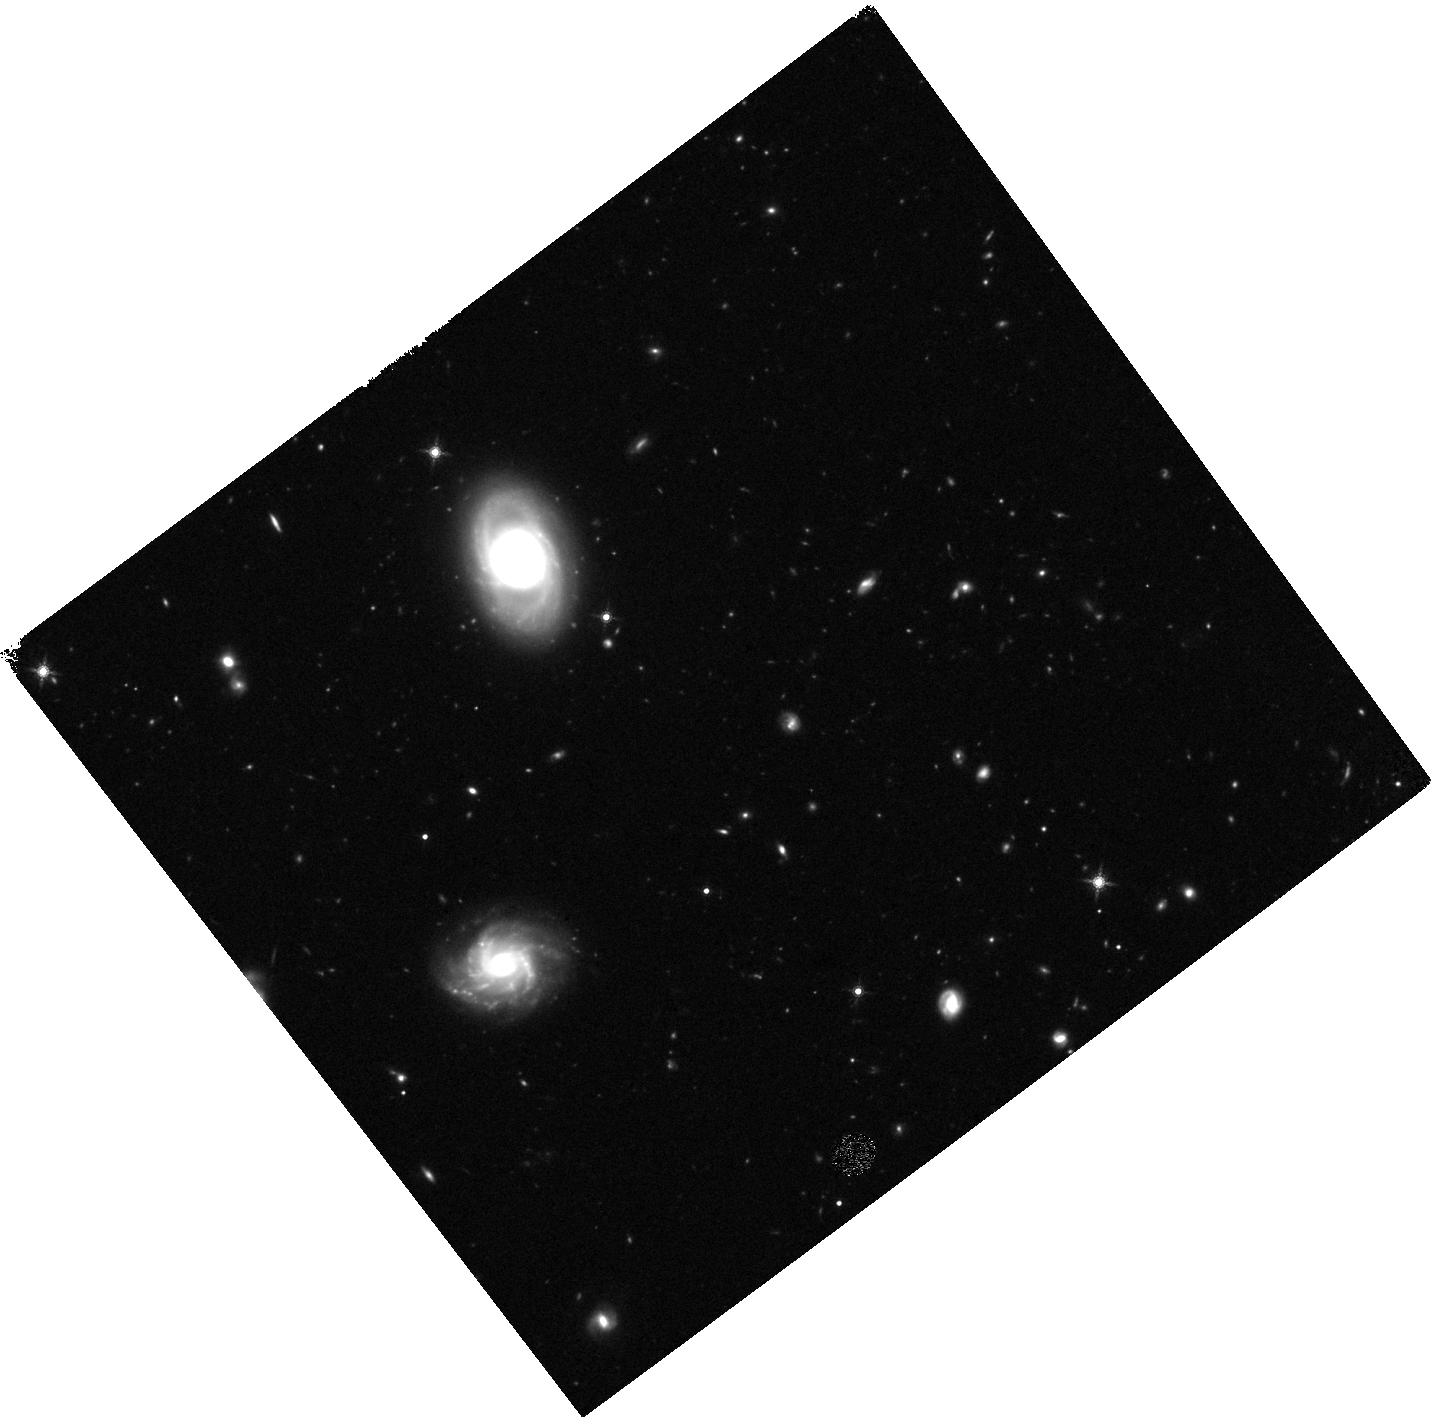
Target: 25.352. Instrument: WFC3/IR. Filter: F160W. Exposure: 37 min. Observation ID: hst_11663_17_wfc3_ir_f160w_ib2u17

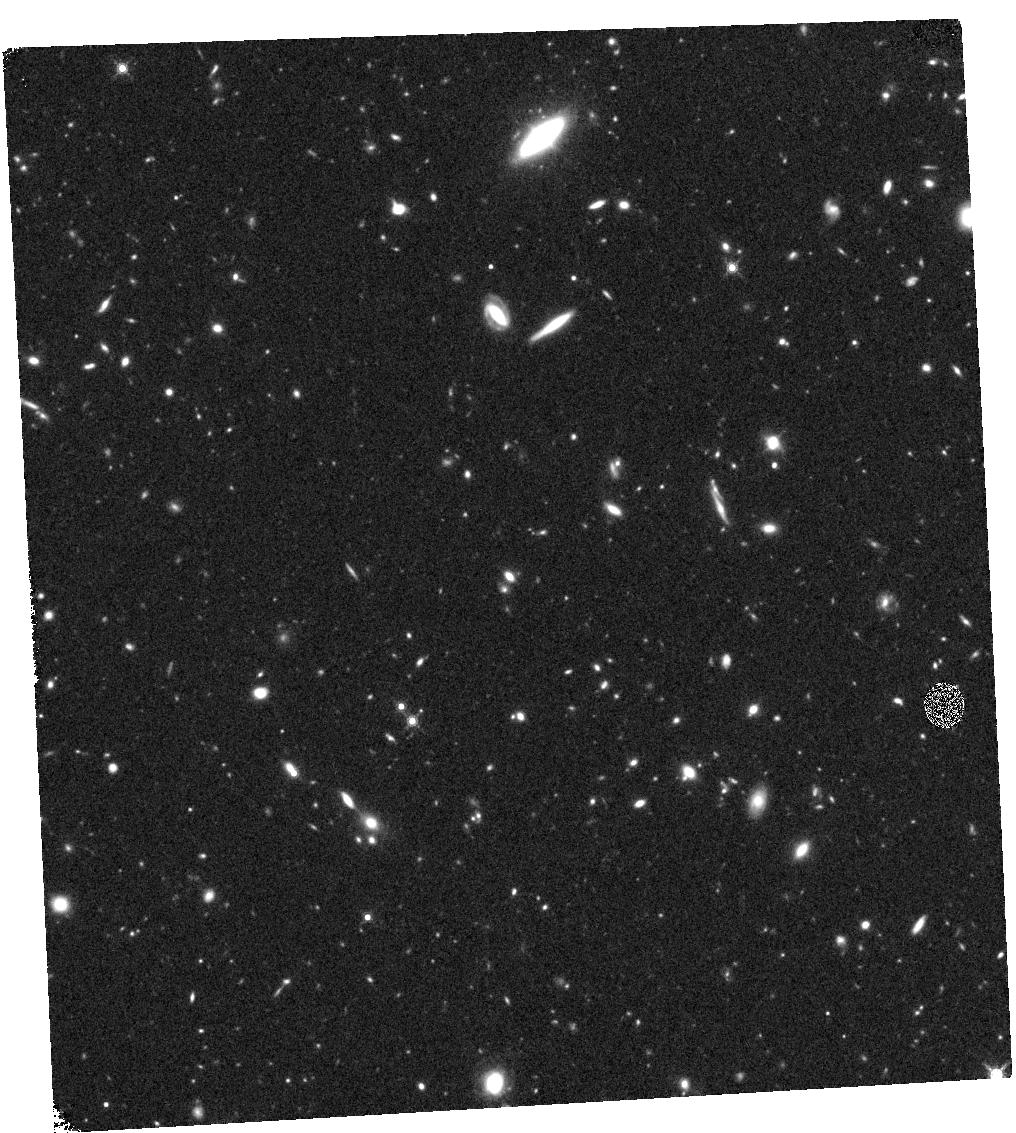
Target: 25.659. Instrument: WFC3/IR. Filter: F160W. Exposure: 37 min. Observation ID: hst_11663_14_wfc3_ir_f160w_ib2u14

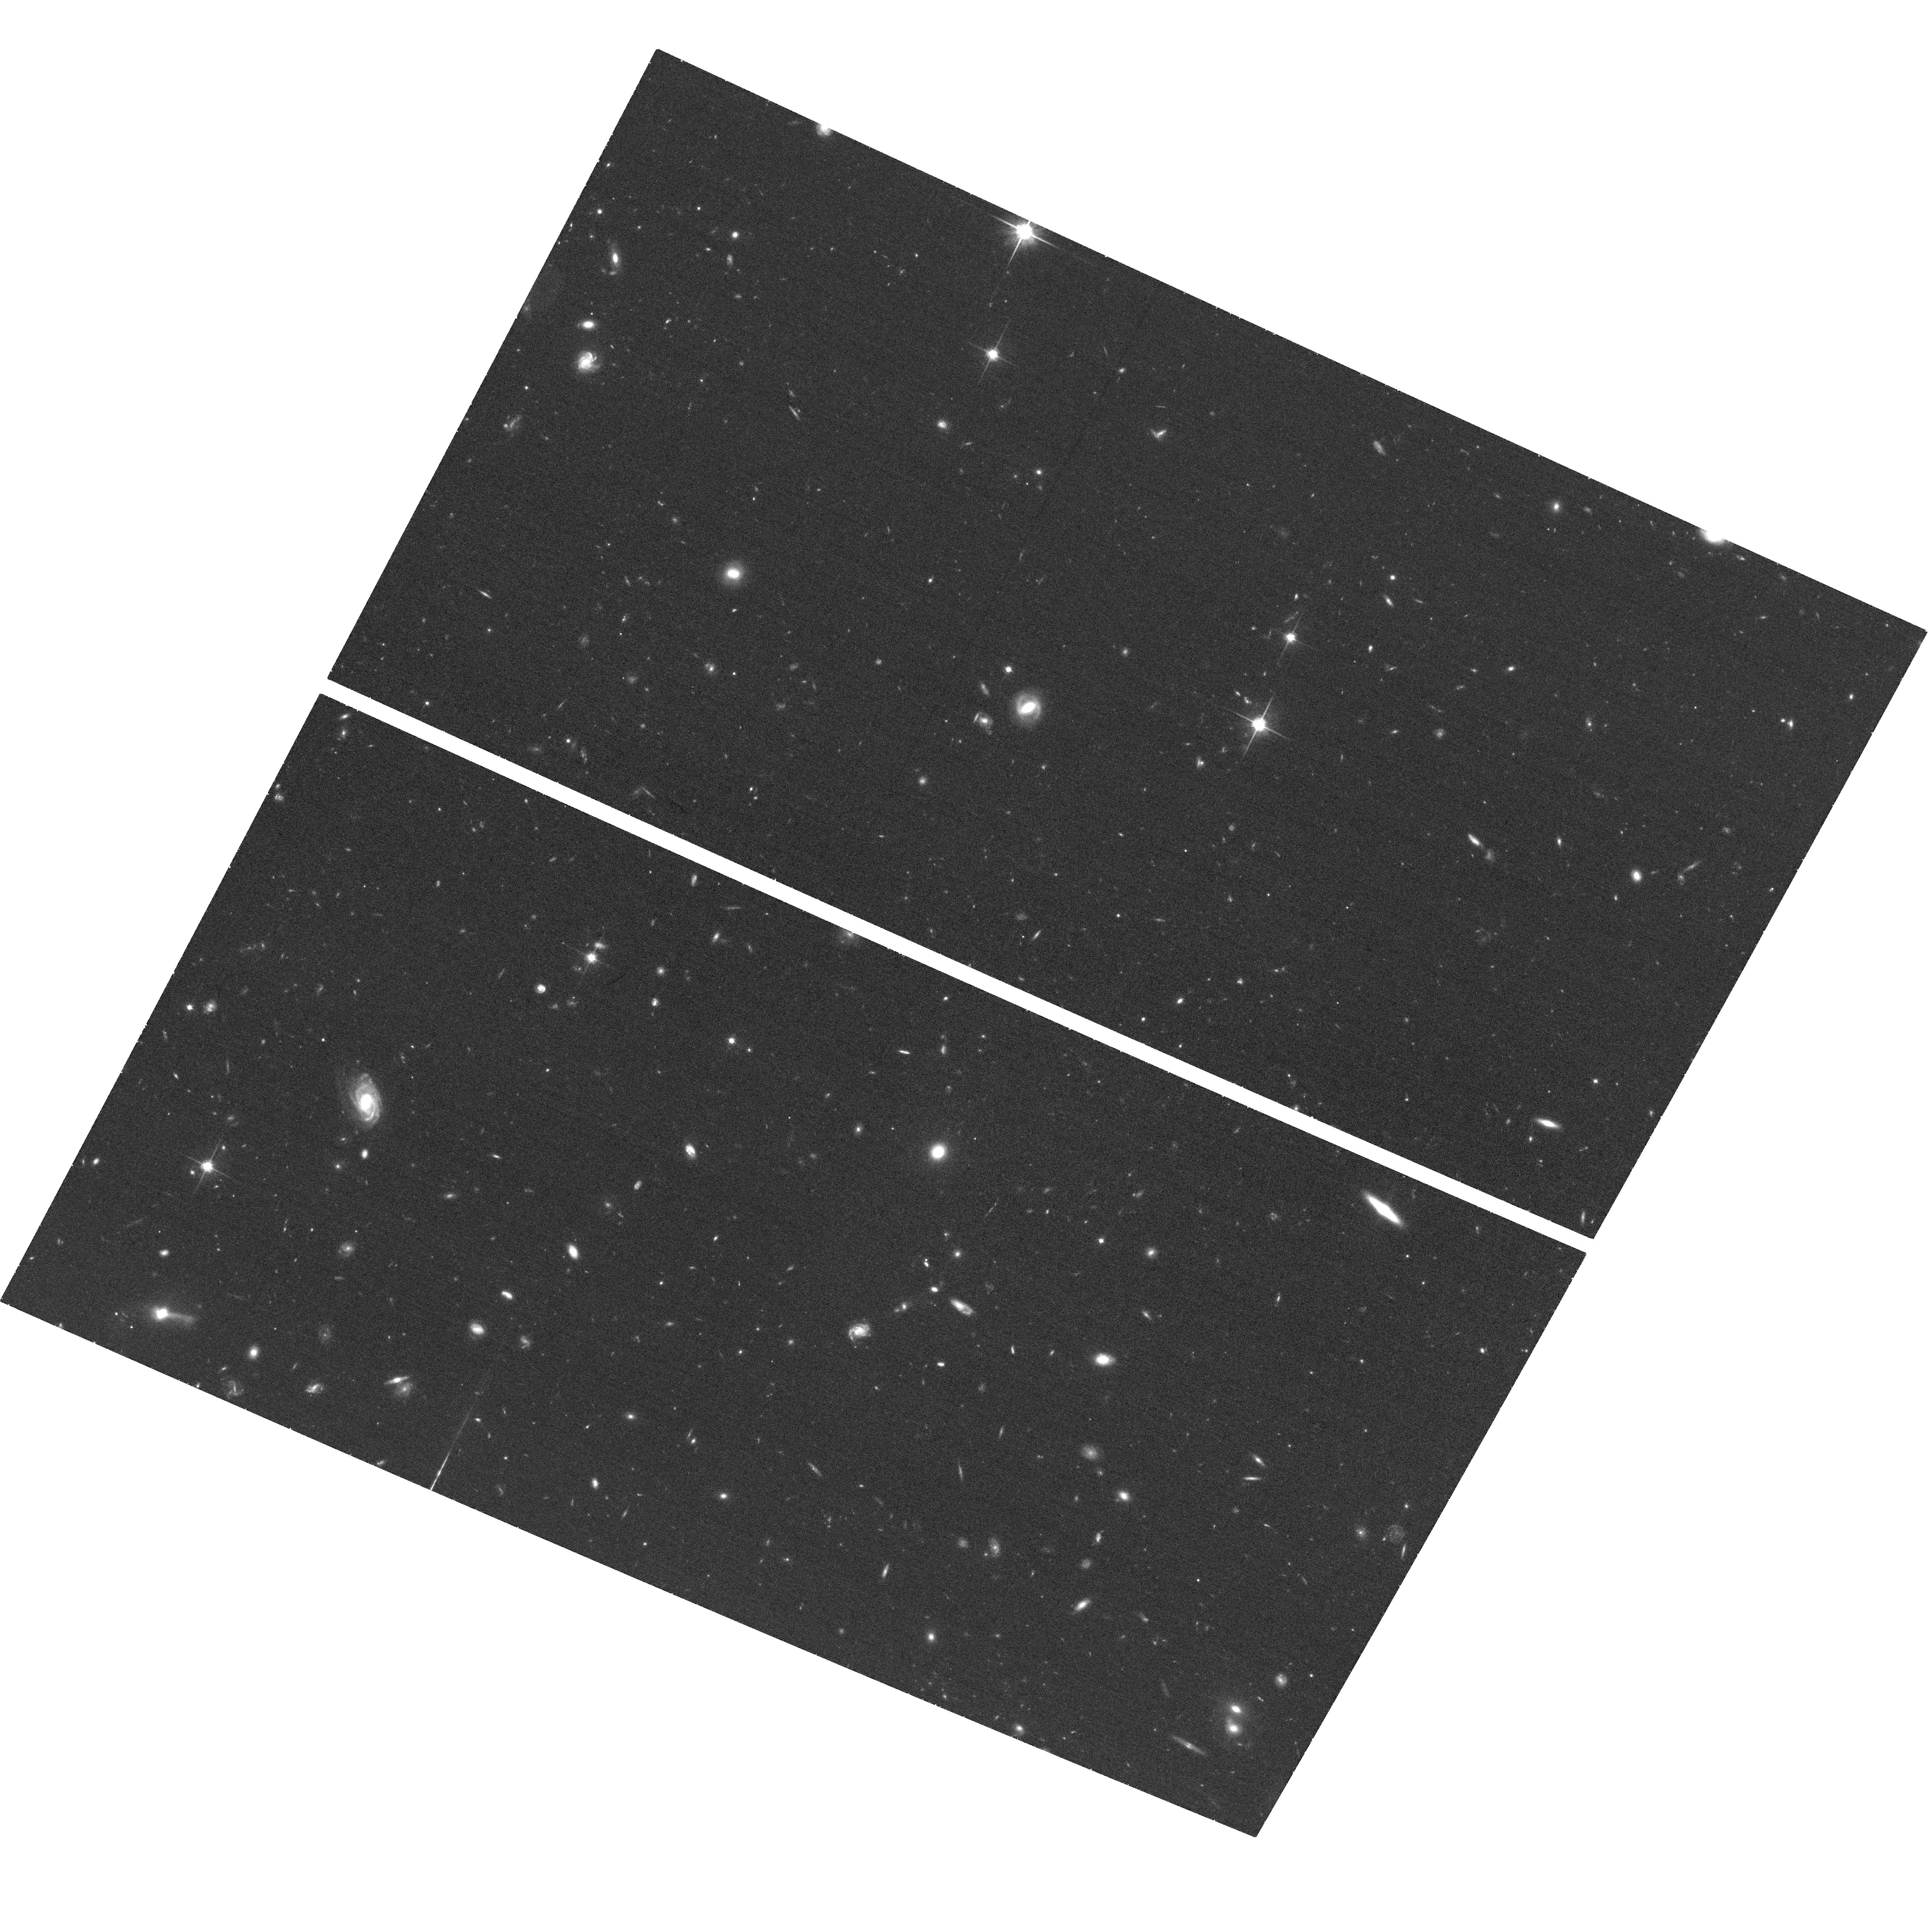
Target: 25.128. Instrument: ACS/WFC. Filter: F814W. Exposure: 38 min. Observation ID: hst_11663_20_acs_wfc_f814w_jb2u20

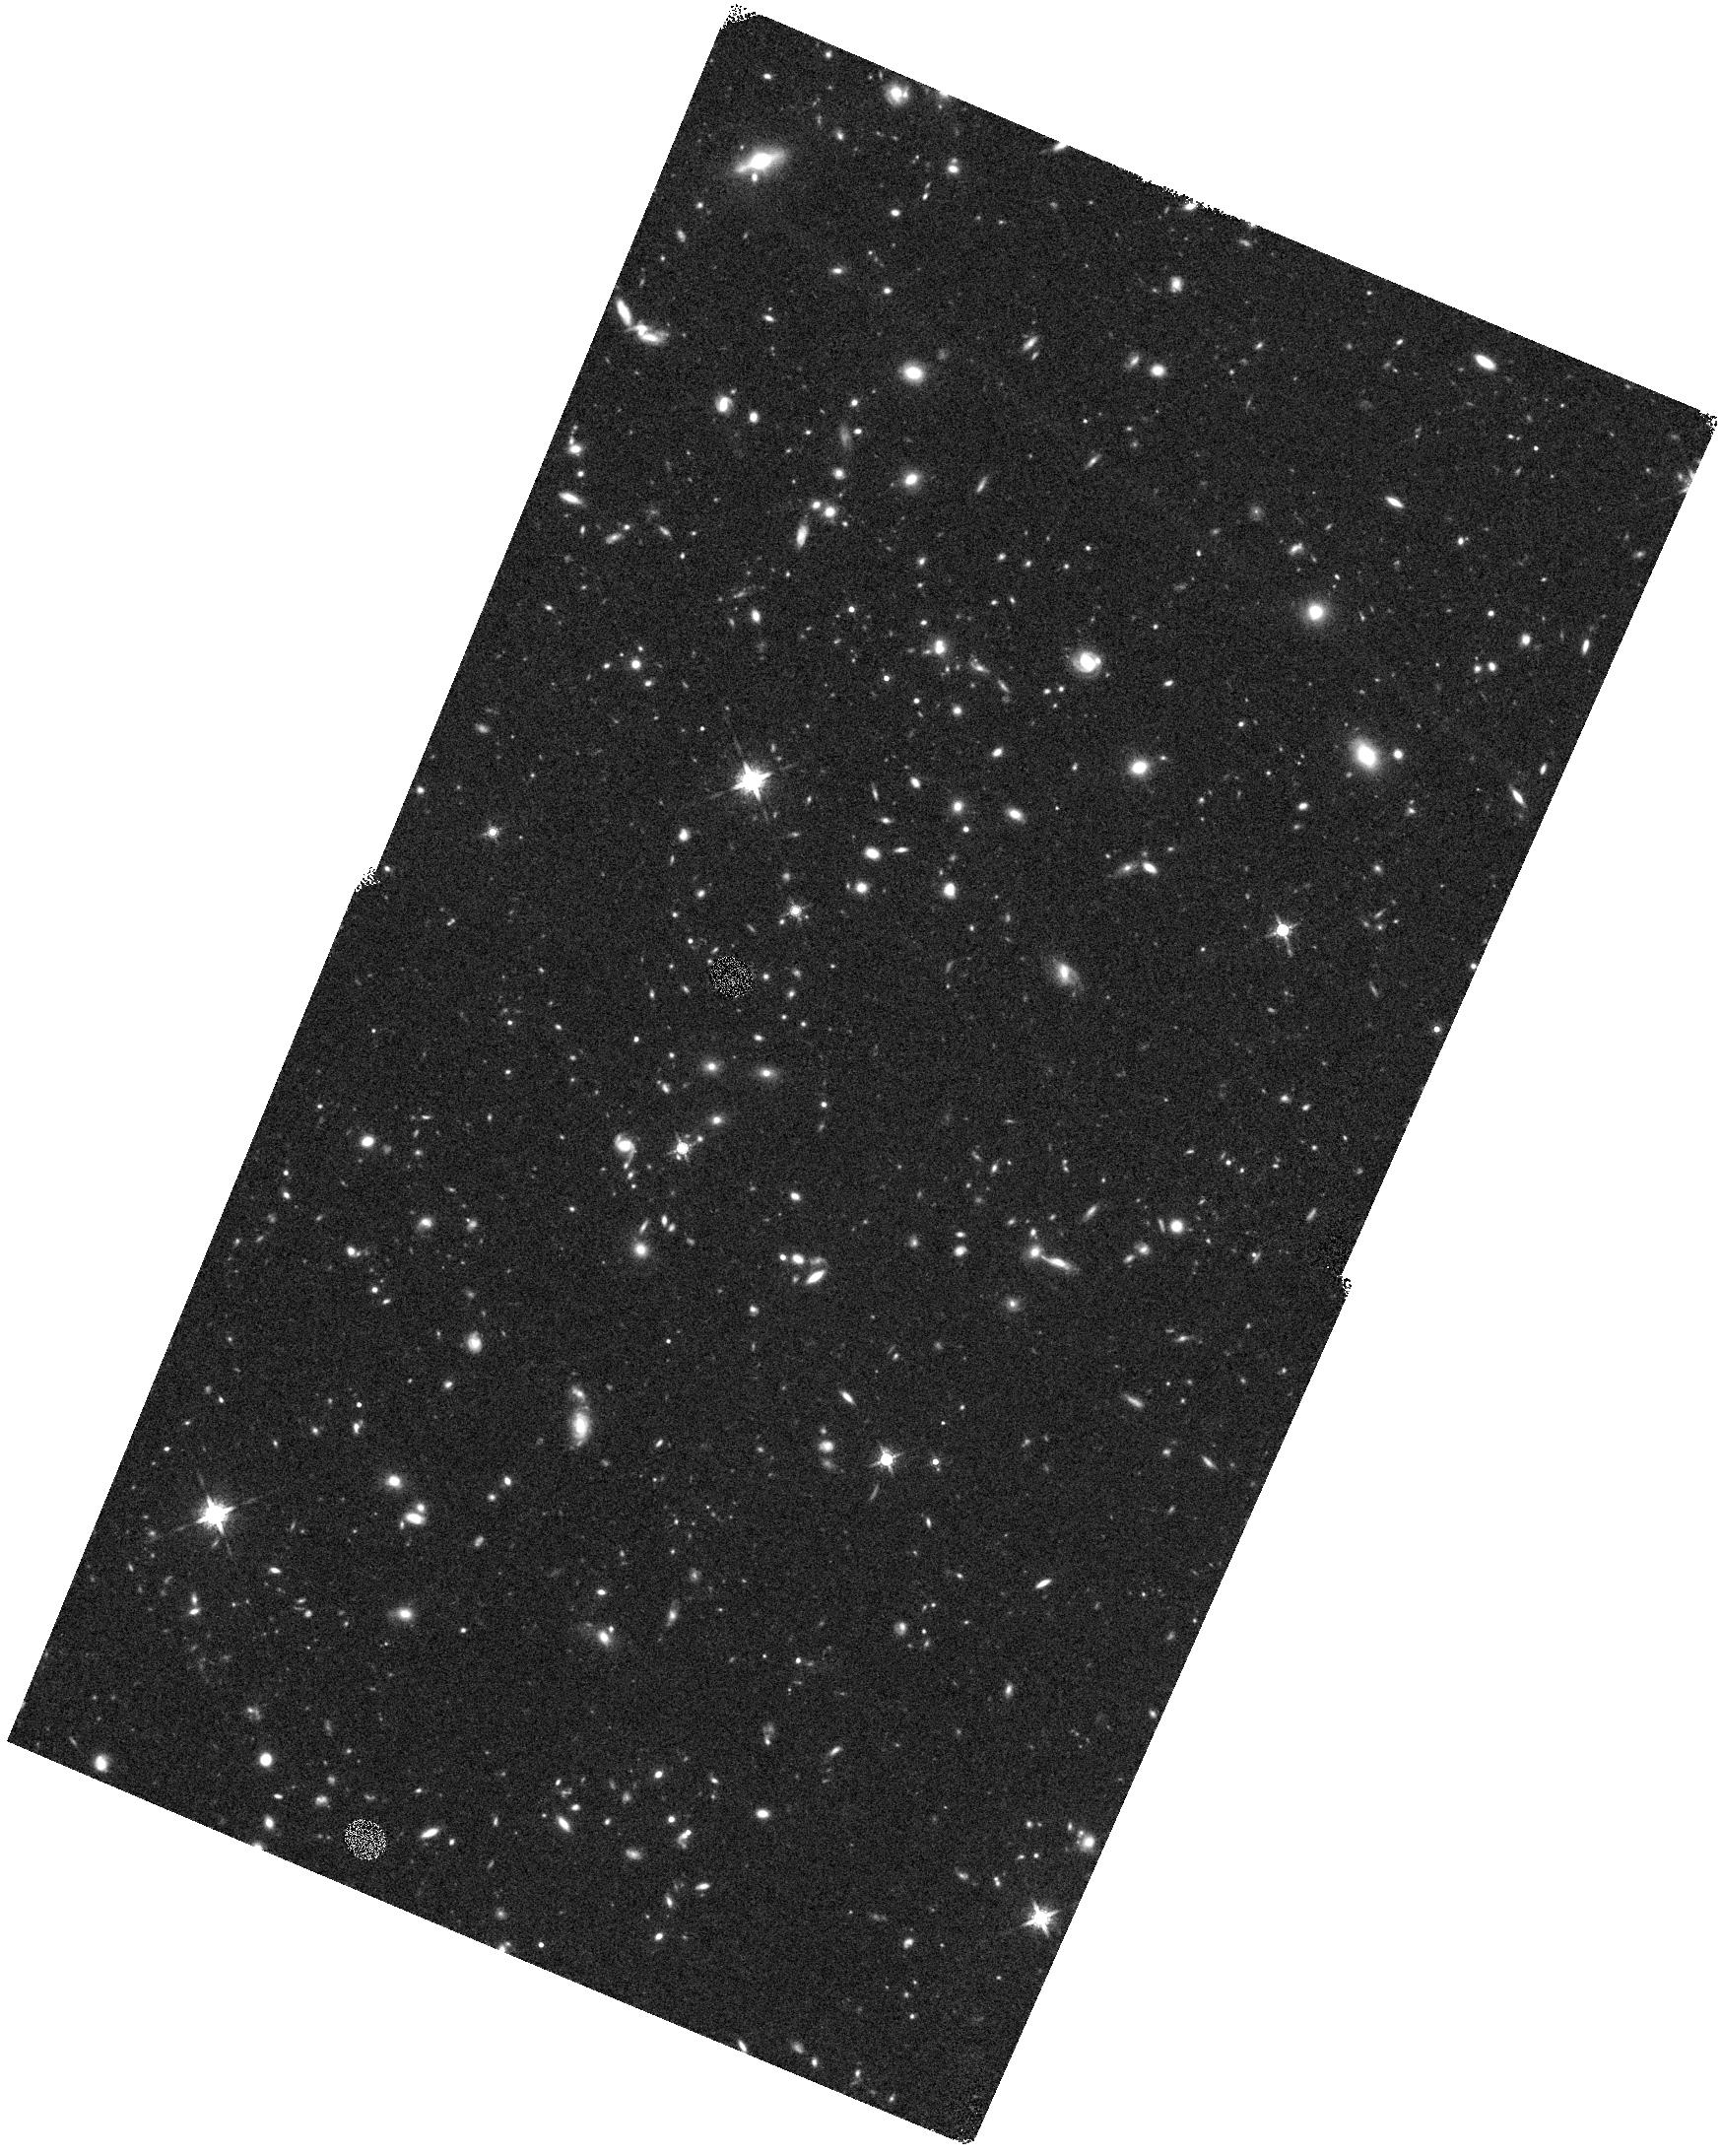
Target: 25.260. Instrument: WFC3/IR. Filter: F160W. Exposure: 44 min. Observation ID: hst_11663_13_wfc3_ir_f160w_ib2u13

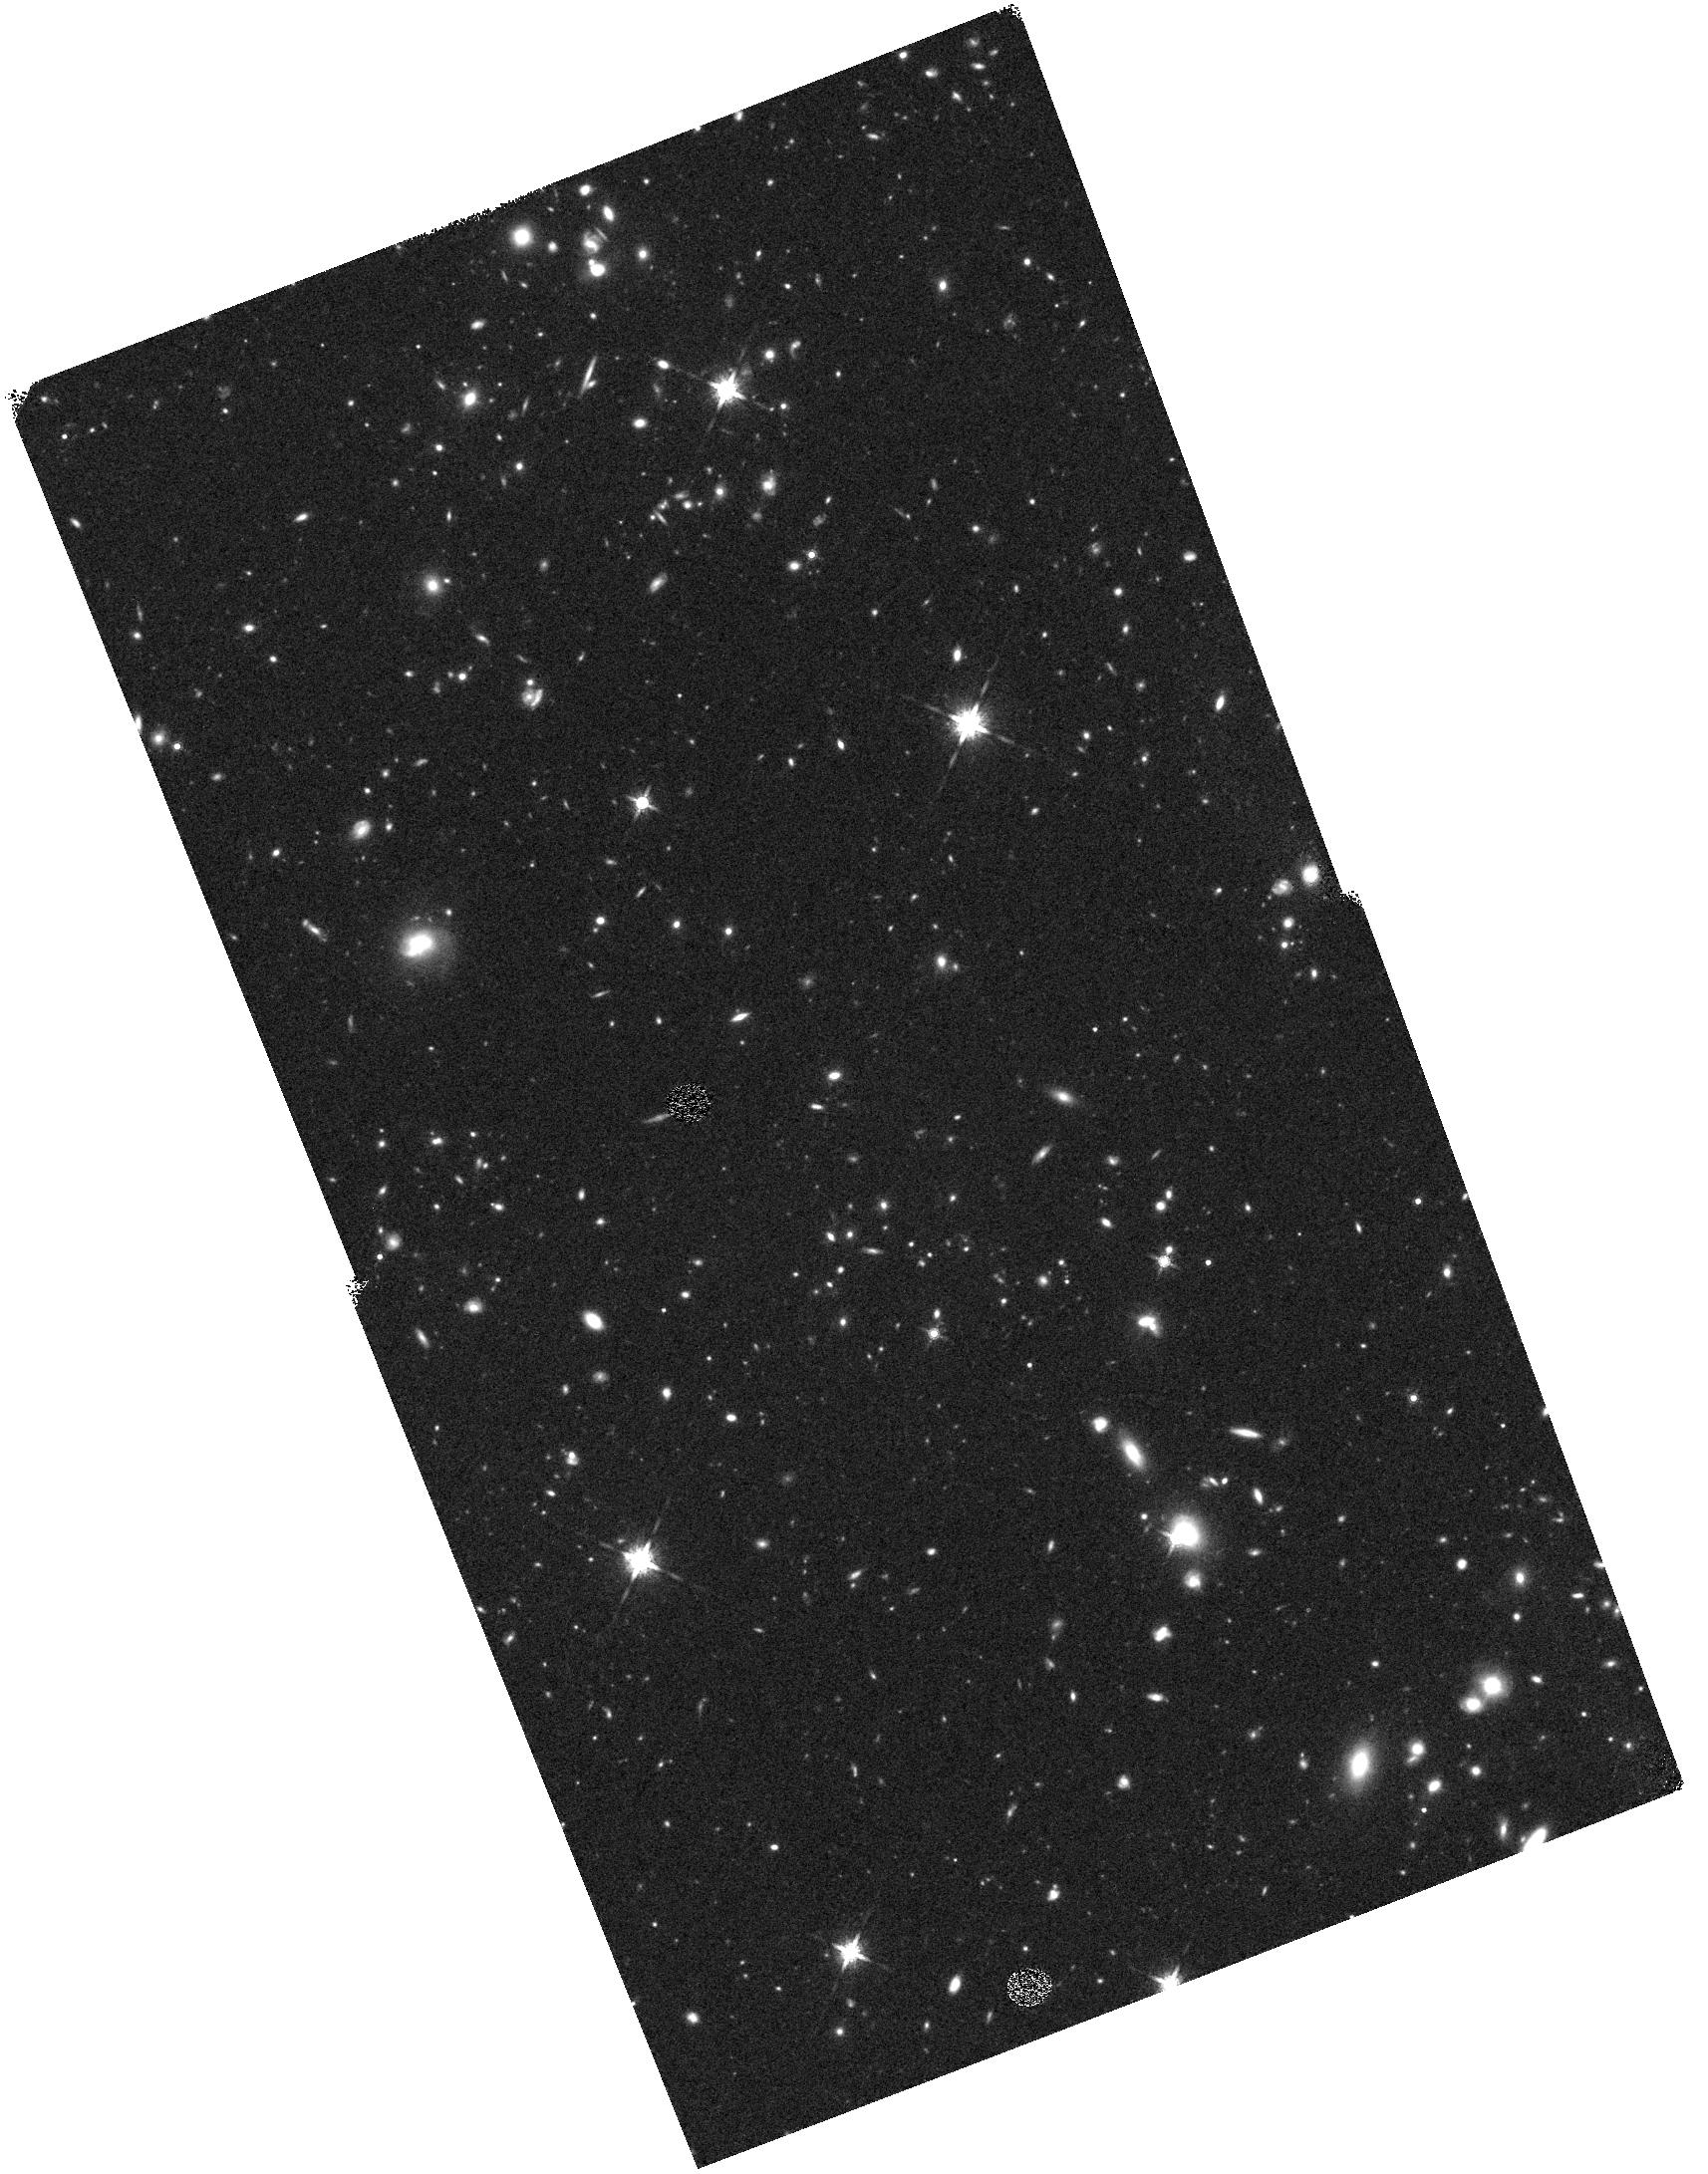
Target: 25.643. Instrument: WFC3/IR. Filter: F160W. Exposure: 44 min. Observation ID: hst_11663_10_wfc3_ir_f160w_ib2u10

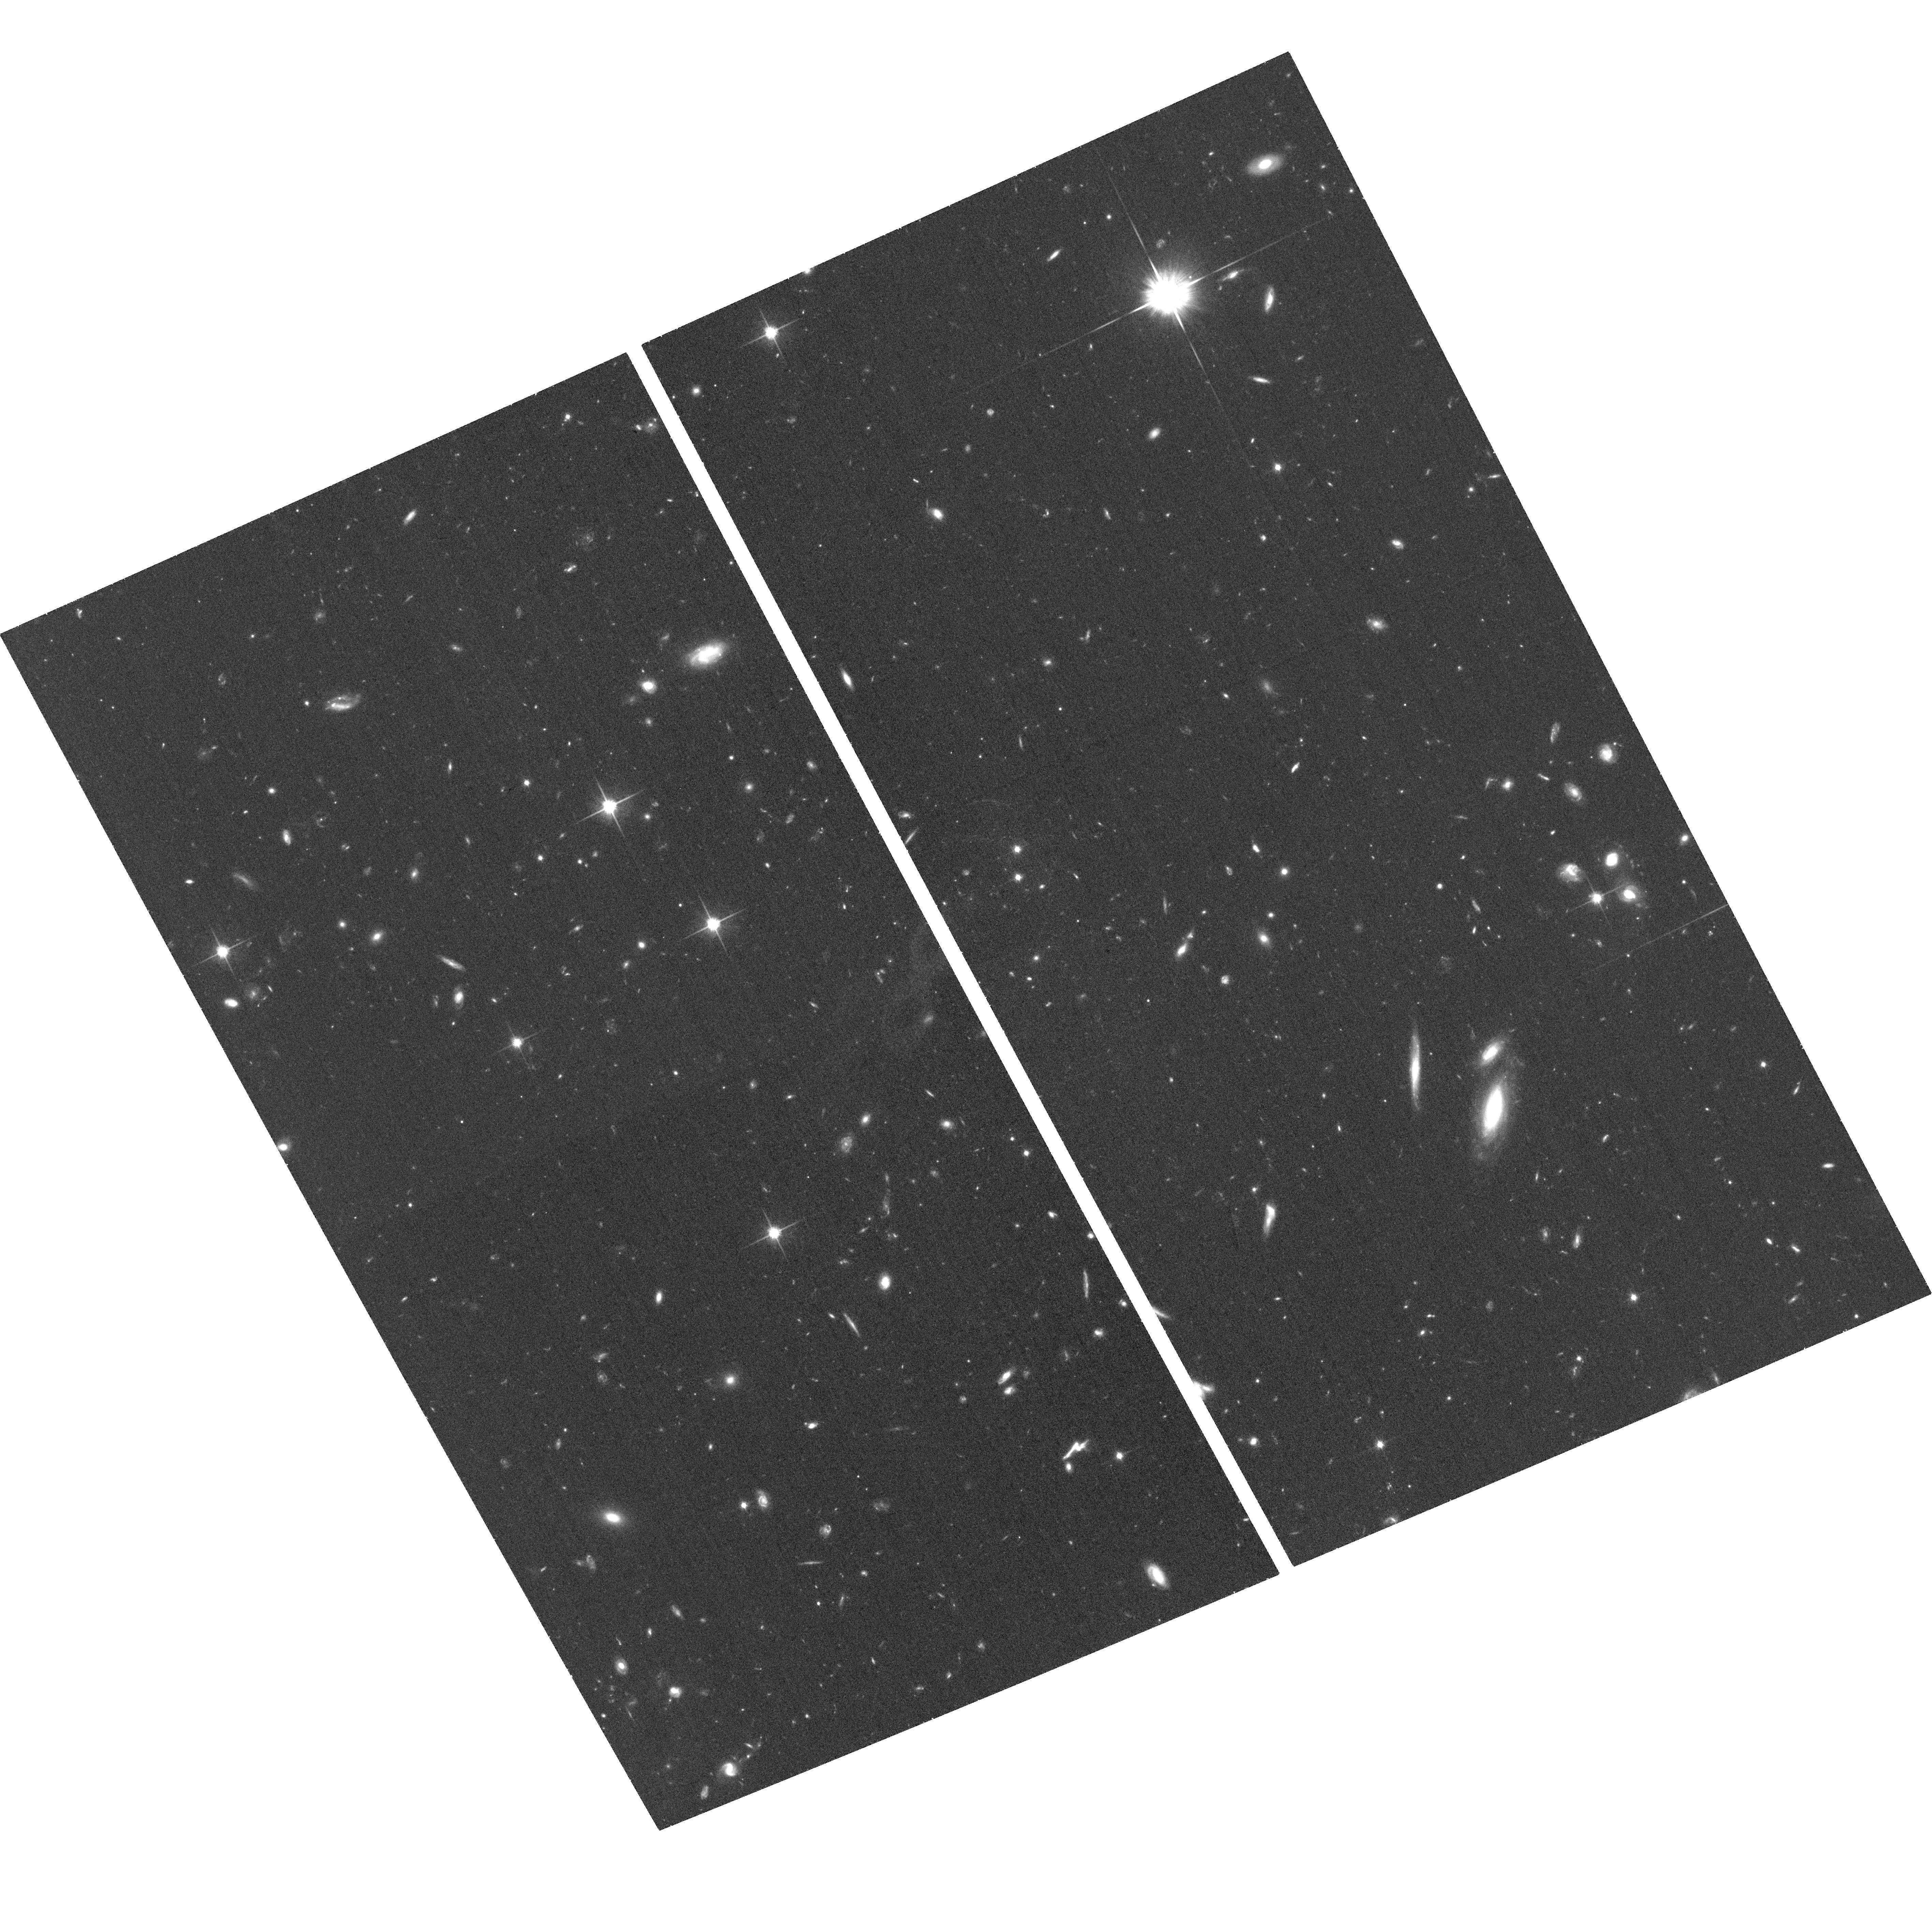
Target: 25.687. Instrument: ACS/WFC. Filter: F814W. Exposure: 38 min. Observation ID: hst_11663_06_acs_wfc_f814w_jb2u06

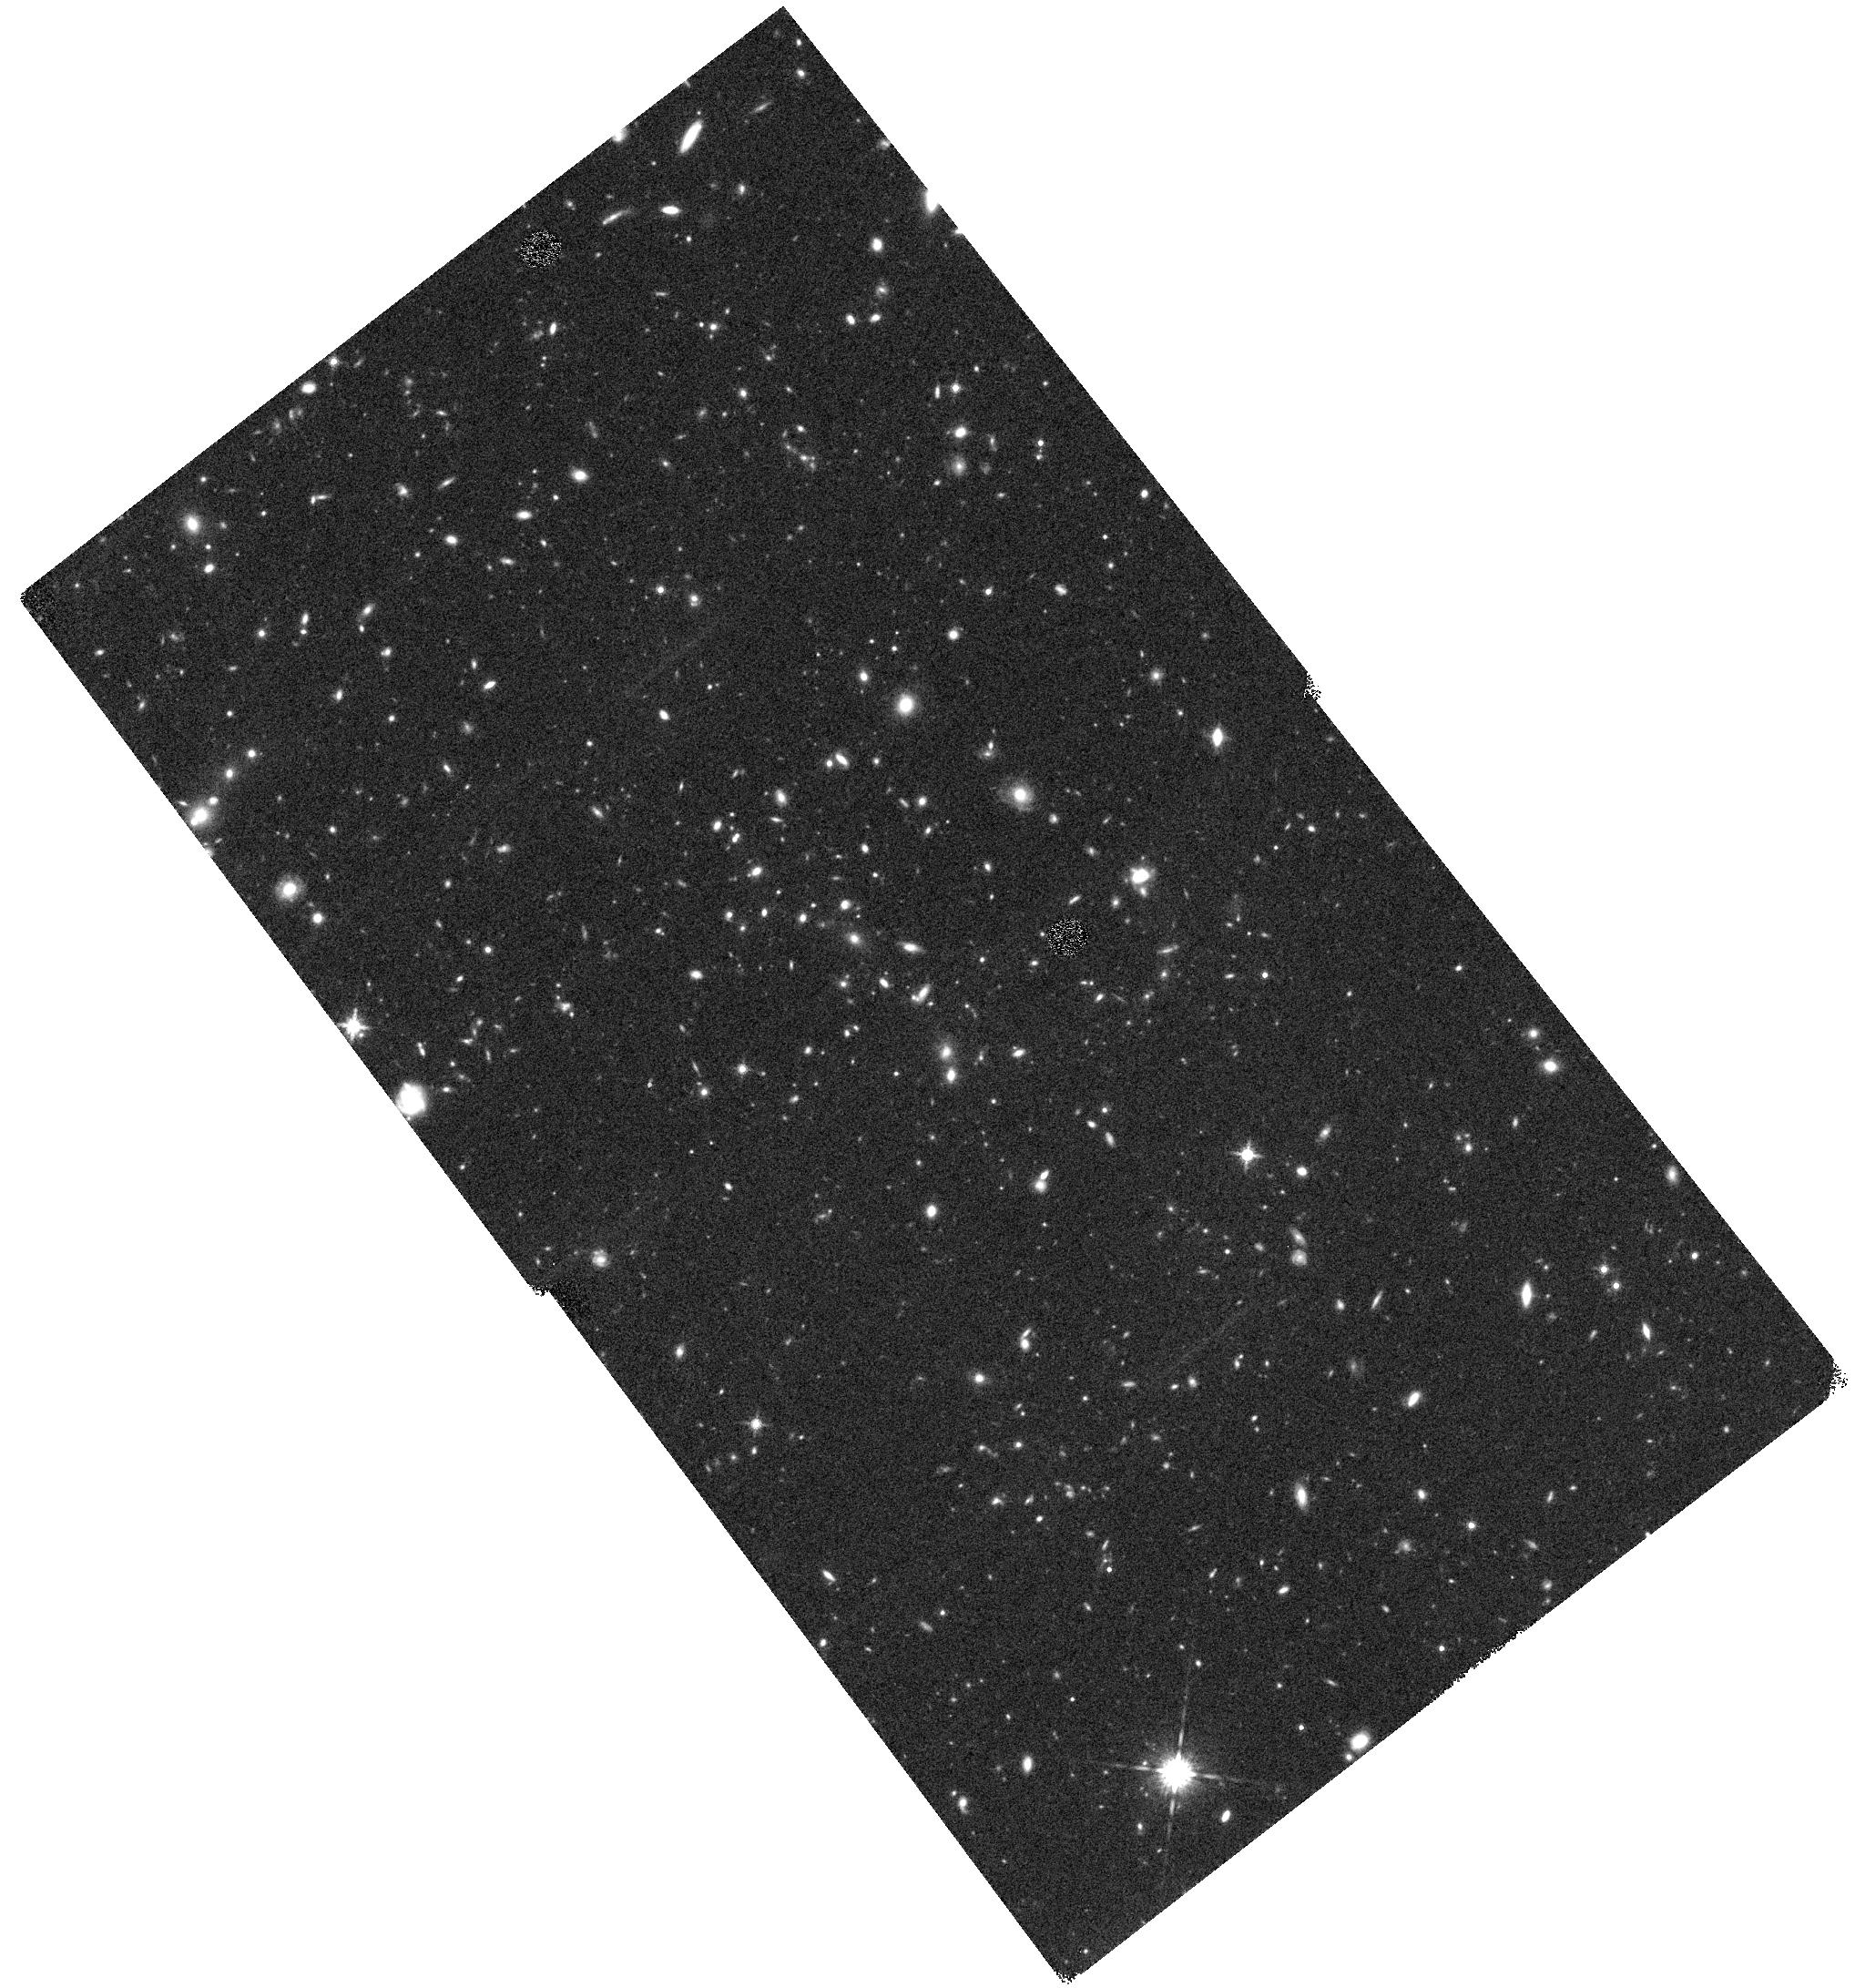
Target: 25.75. Instrument: WFC3/IR. Filter: F160W. Exposure: 44 min. Observation ID: hst_11663_04_wfc3_ir_f160w_ib2u04

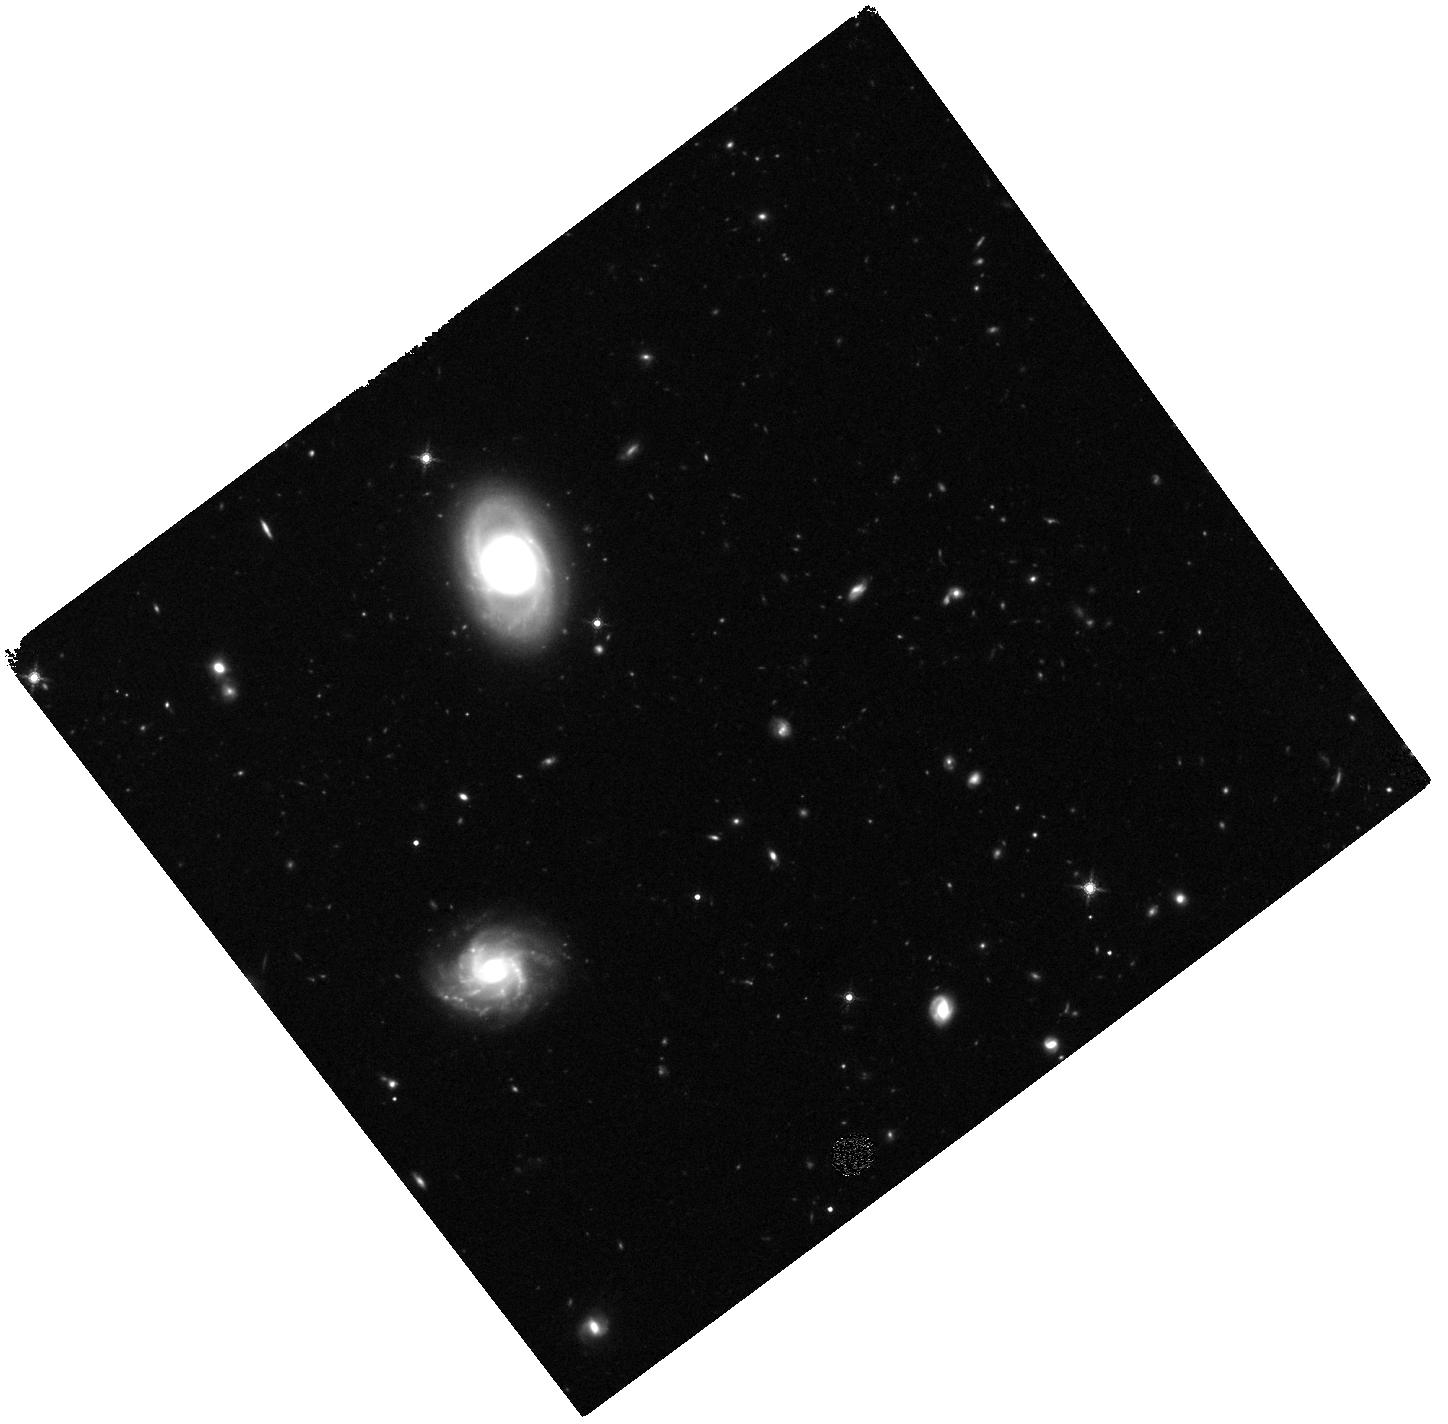
Target: 25.352. Instrument: WFC3/IR. Filter: F160W. Exposure: 37 min. Observation ID: hst_11663_18_wfc3_ir_f160w_ib2u18

Formation and Evolution of Massive Galaxies in the Richest Environments at 1.5 < z < 2.0 (PI: Brodwin, Mark)

We propose to image seven 1.5<z<2 clusters and groups from the IRAC Shallow Cluster Survey with WFC3 and ACS in order to study the formation and evolution of massive galaxies in the richest environments in the Universe in this important redshift range. We will measure the evolution of the sizes and morphologies of massive cluster galaxies, as a function of redshift, richness, radius and local density. In combination with allocated Keck spectroscopy, we will directly measure the dry merger fraction in these clusters, as well as the evolution of Brightest Cluster Galaxies (BCGs) over this redshift range where clear model predictions can be confronted. Finally we will measure both the epoch of formation of the stellar populations and the assembly history of that stellar mass, the two key parameters in the modern galaxy formation paradigm.